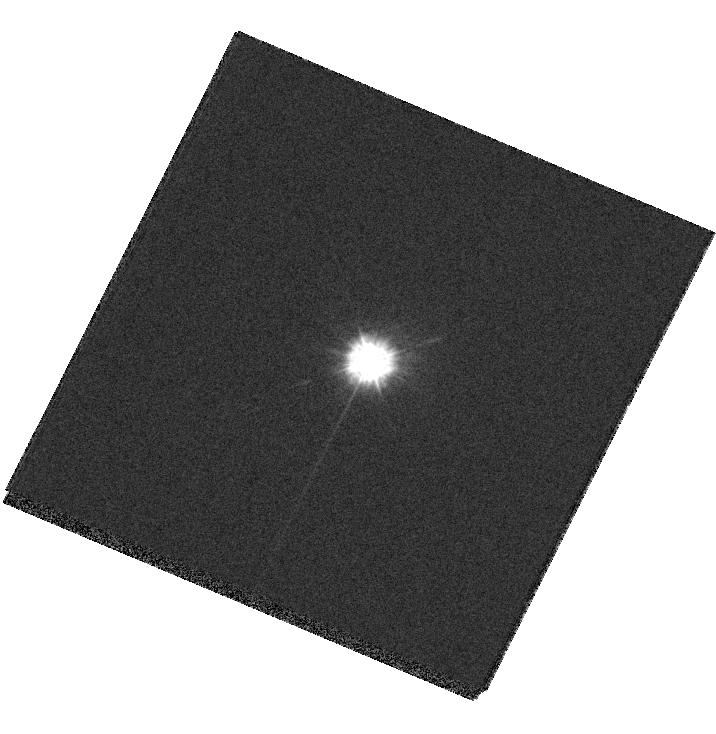
Target: G191B2B
Instrument: WFC3/UVIS
Filter: F218W
Exposure: 2 min
Observation ID: hst_13584_01_wfc3_uvis_f218w_ichc01

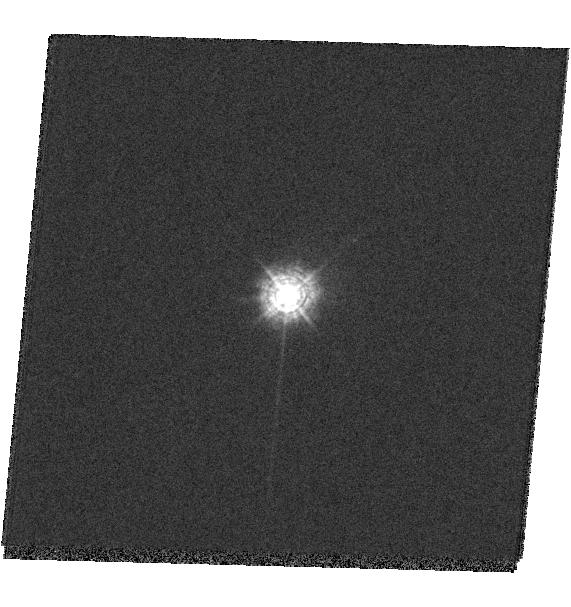
Target: BD+75D325
Instrument: WFC3/UVIS
Filter: F280N
Exposure: 2 min
Observation ID: hst_13584_03_wfc3_uvis_f280n_ichc03

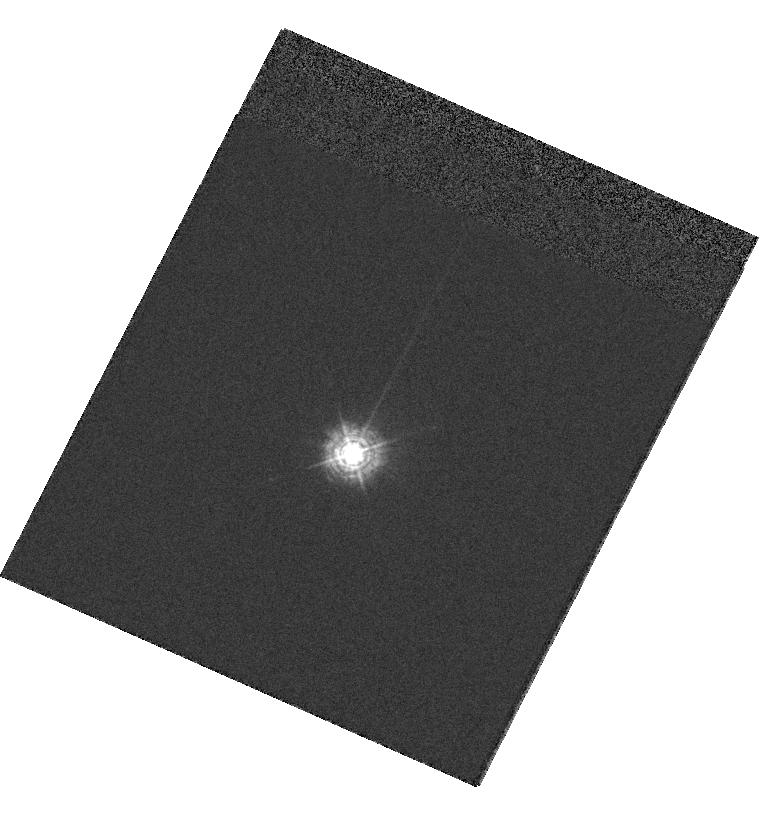
Target: BD+75D325
Instrument: WFC3/UVIS
Filter: F280N
Exposure: 2 min
Observation ID: hst_13584_04_wfc3_uvis_f280n_ichc04

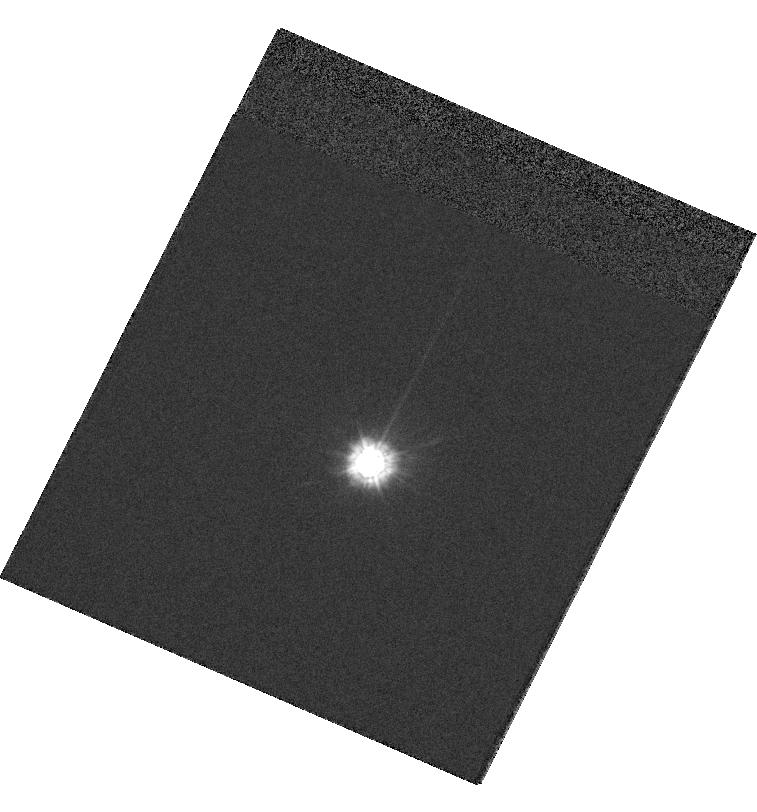
Target: G191B2B
Instrument: WFC3/UVIS
Filter: F218W
Exposure: 1 min
Observation ID: hst_13584_02_wfc3_uvis_f218w_ichc02

UV flat field validation (PI: Mack, Jennifer)

This program will step a photometric standard across the detector to measure sensitivity residuals in the 2 remaining UV flat fields which were obtained in ambient conditions during ground testing. These include F218W & F280N, which make up 1% and 3% of the total useage for the UVIS detector in Cycle 21. These will supplement existing observations in prior UVIS stepping programs 12090 (F336W), 12707 (F275W, F438W, F606W, F814W), and 13096 (F225W, F606W, with post-flash).